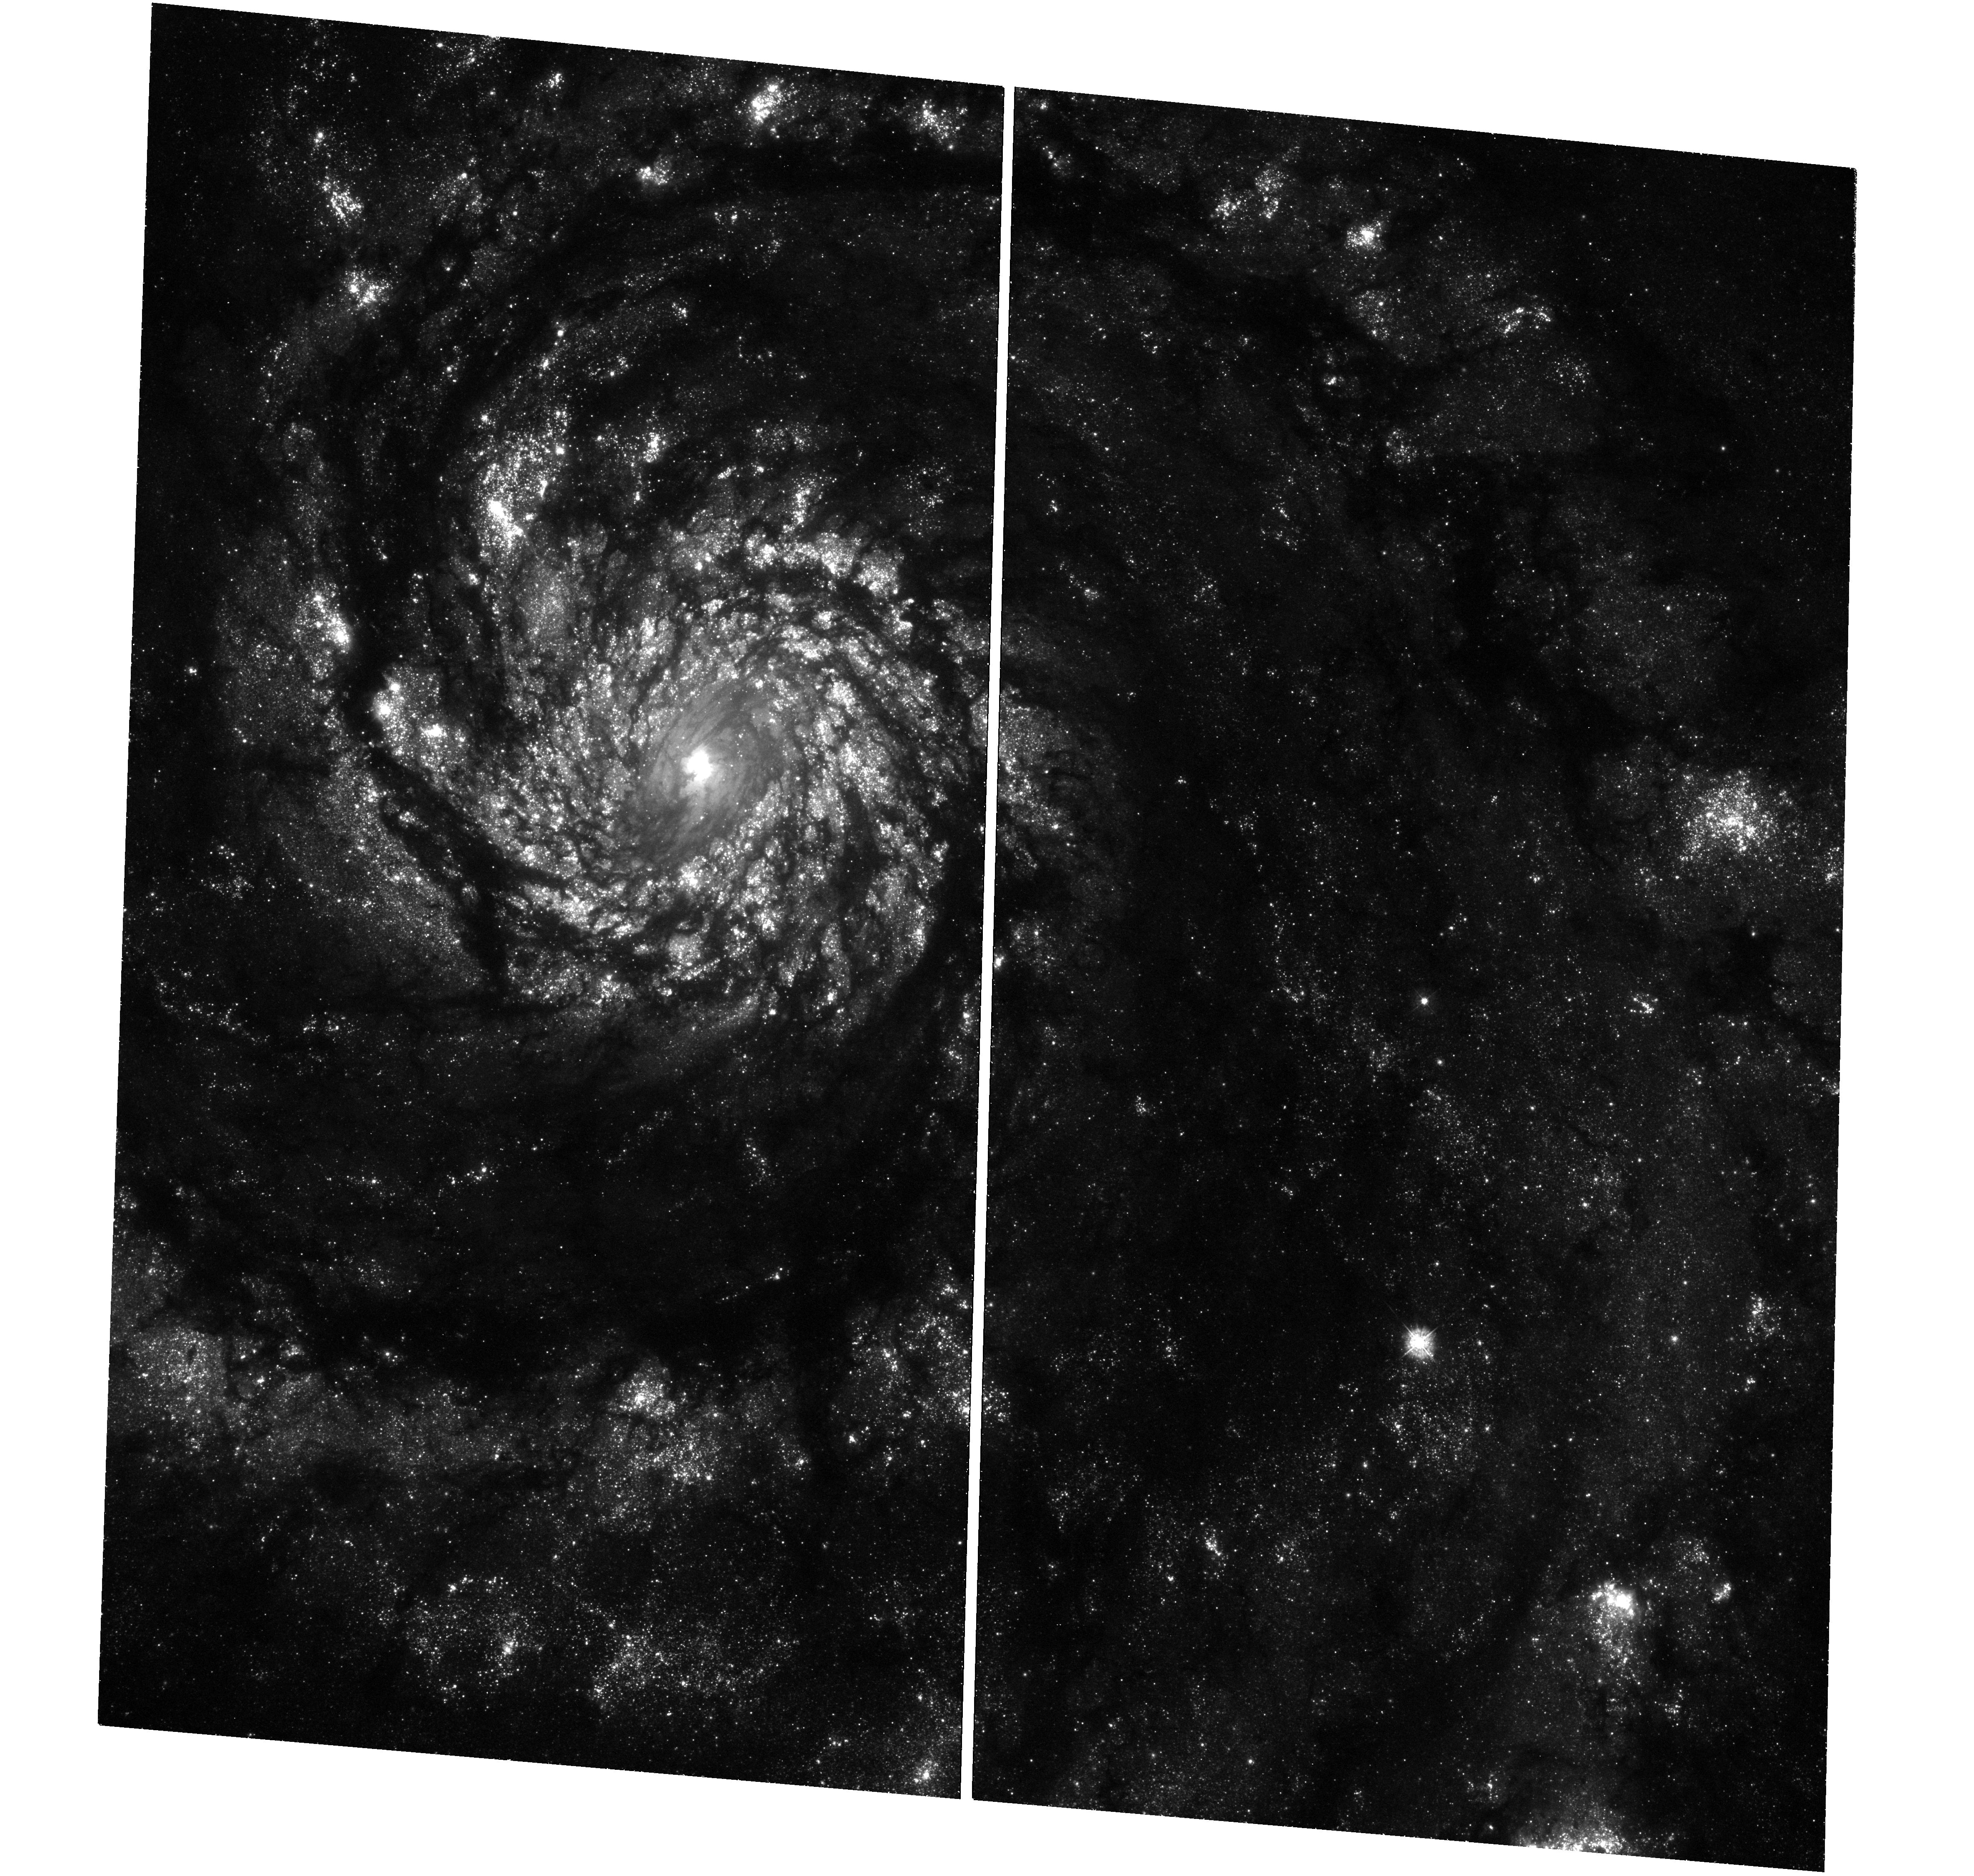
Target: SN-1994I-COMPANION. Instrument: WFC3/UVIS. Filter: F336W. Exposure: 1.2 h. Observation ID: hst_13340_01_wfc3_uvis_f336w_icd401

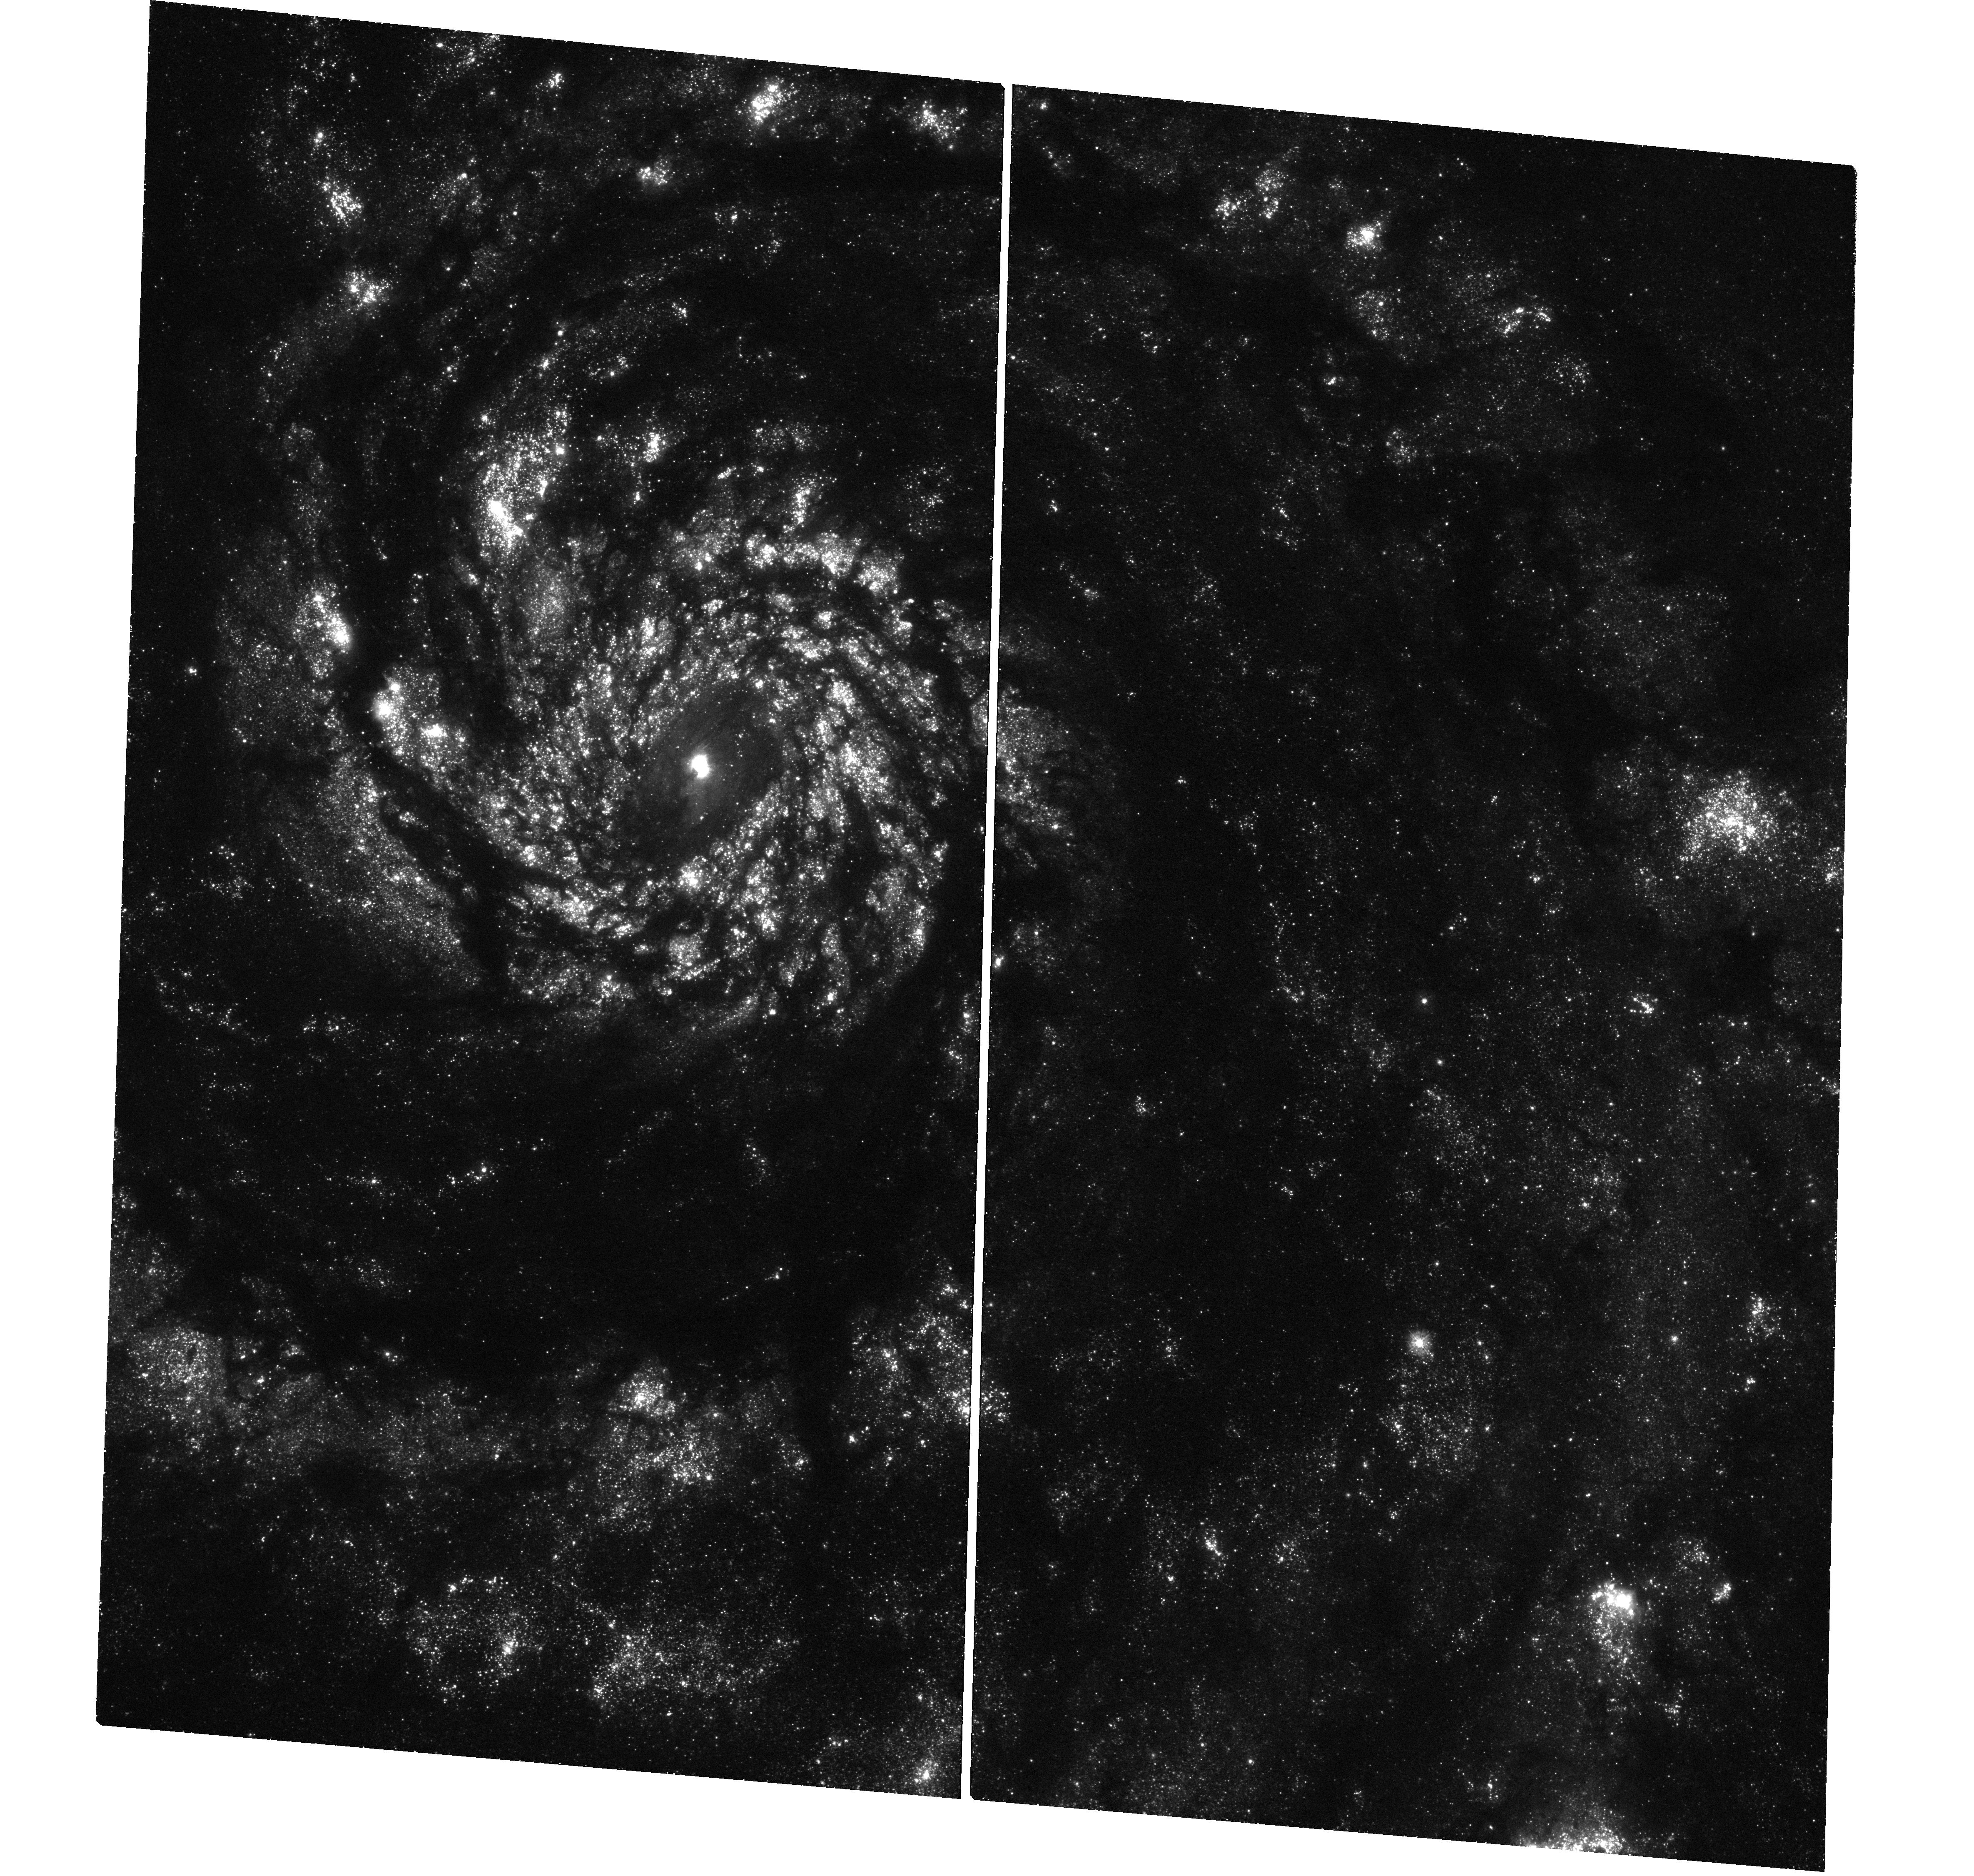
Target: SN-1994I-COMPANION. Instrument: WFC3/UVIS. Filter: F275W. Exposure: 2 h. Observation ID: hst_13340_01_wfc3_uvis_f275w_icd401

Detecting a Hot Companion to the Progenitor of the Type Ic Supernova 1994I in M51 (PI: Van Dyk, Schuyler D.)

Core-collapse supernovae (SNe) are the endpoints of the lives of massive stars (with initial mass > 8 solar masses). We are reasonably confident that the progenitor stars for most hydrogen-rich Type II SNe are red supergiants, based in part on direct identifications with HST. However, the progenitors of the stripped-envelope He-rich Type Ib and He-poor Type Ic SNe have yet to be directly identified. These SNe are thought to arise from either single, high-mass stars in the Wolf-Rayet phase or, alternatively, from lower-mass stars in interacting binary systems. Both models can account for the required extensive envelope stripping. Until a progenitor is identified for these SN types, our best hope of testing these progenitor models is to detect the companion star to the progenitor, if the binary model holds. This star is predicted to be a hot supergiant. Therefore, it is best detected in the ultraviolet. The only SN which is sufficiently nearby and experienced low enough reddening to be a viable target for this detection is the SN Ic 1994I in M51. Furthermore, the SN was imaged by HST when it was still bright, so we can pinpoint its location. We therefore propose, as part of the UV Initiative in Cycle 21, to image the site in F275W and F336W to levels deep enough to significantly detect a putative progenitor companion, if it exists. The proposed observations will provide an important test of the binary progenitor hypothesis.